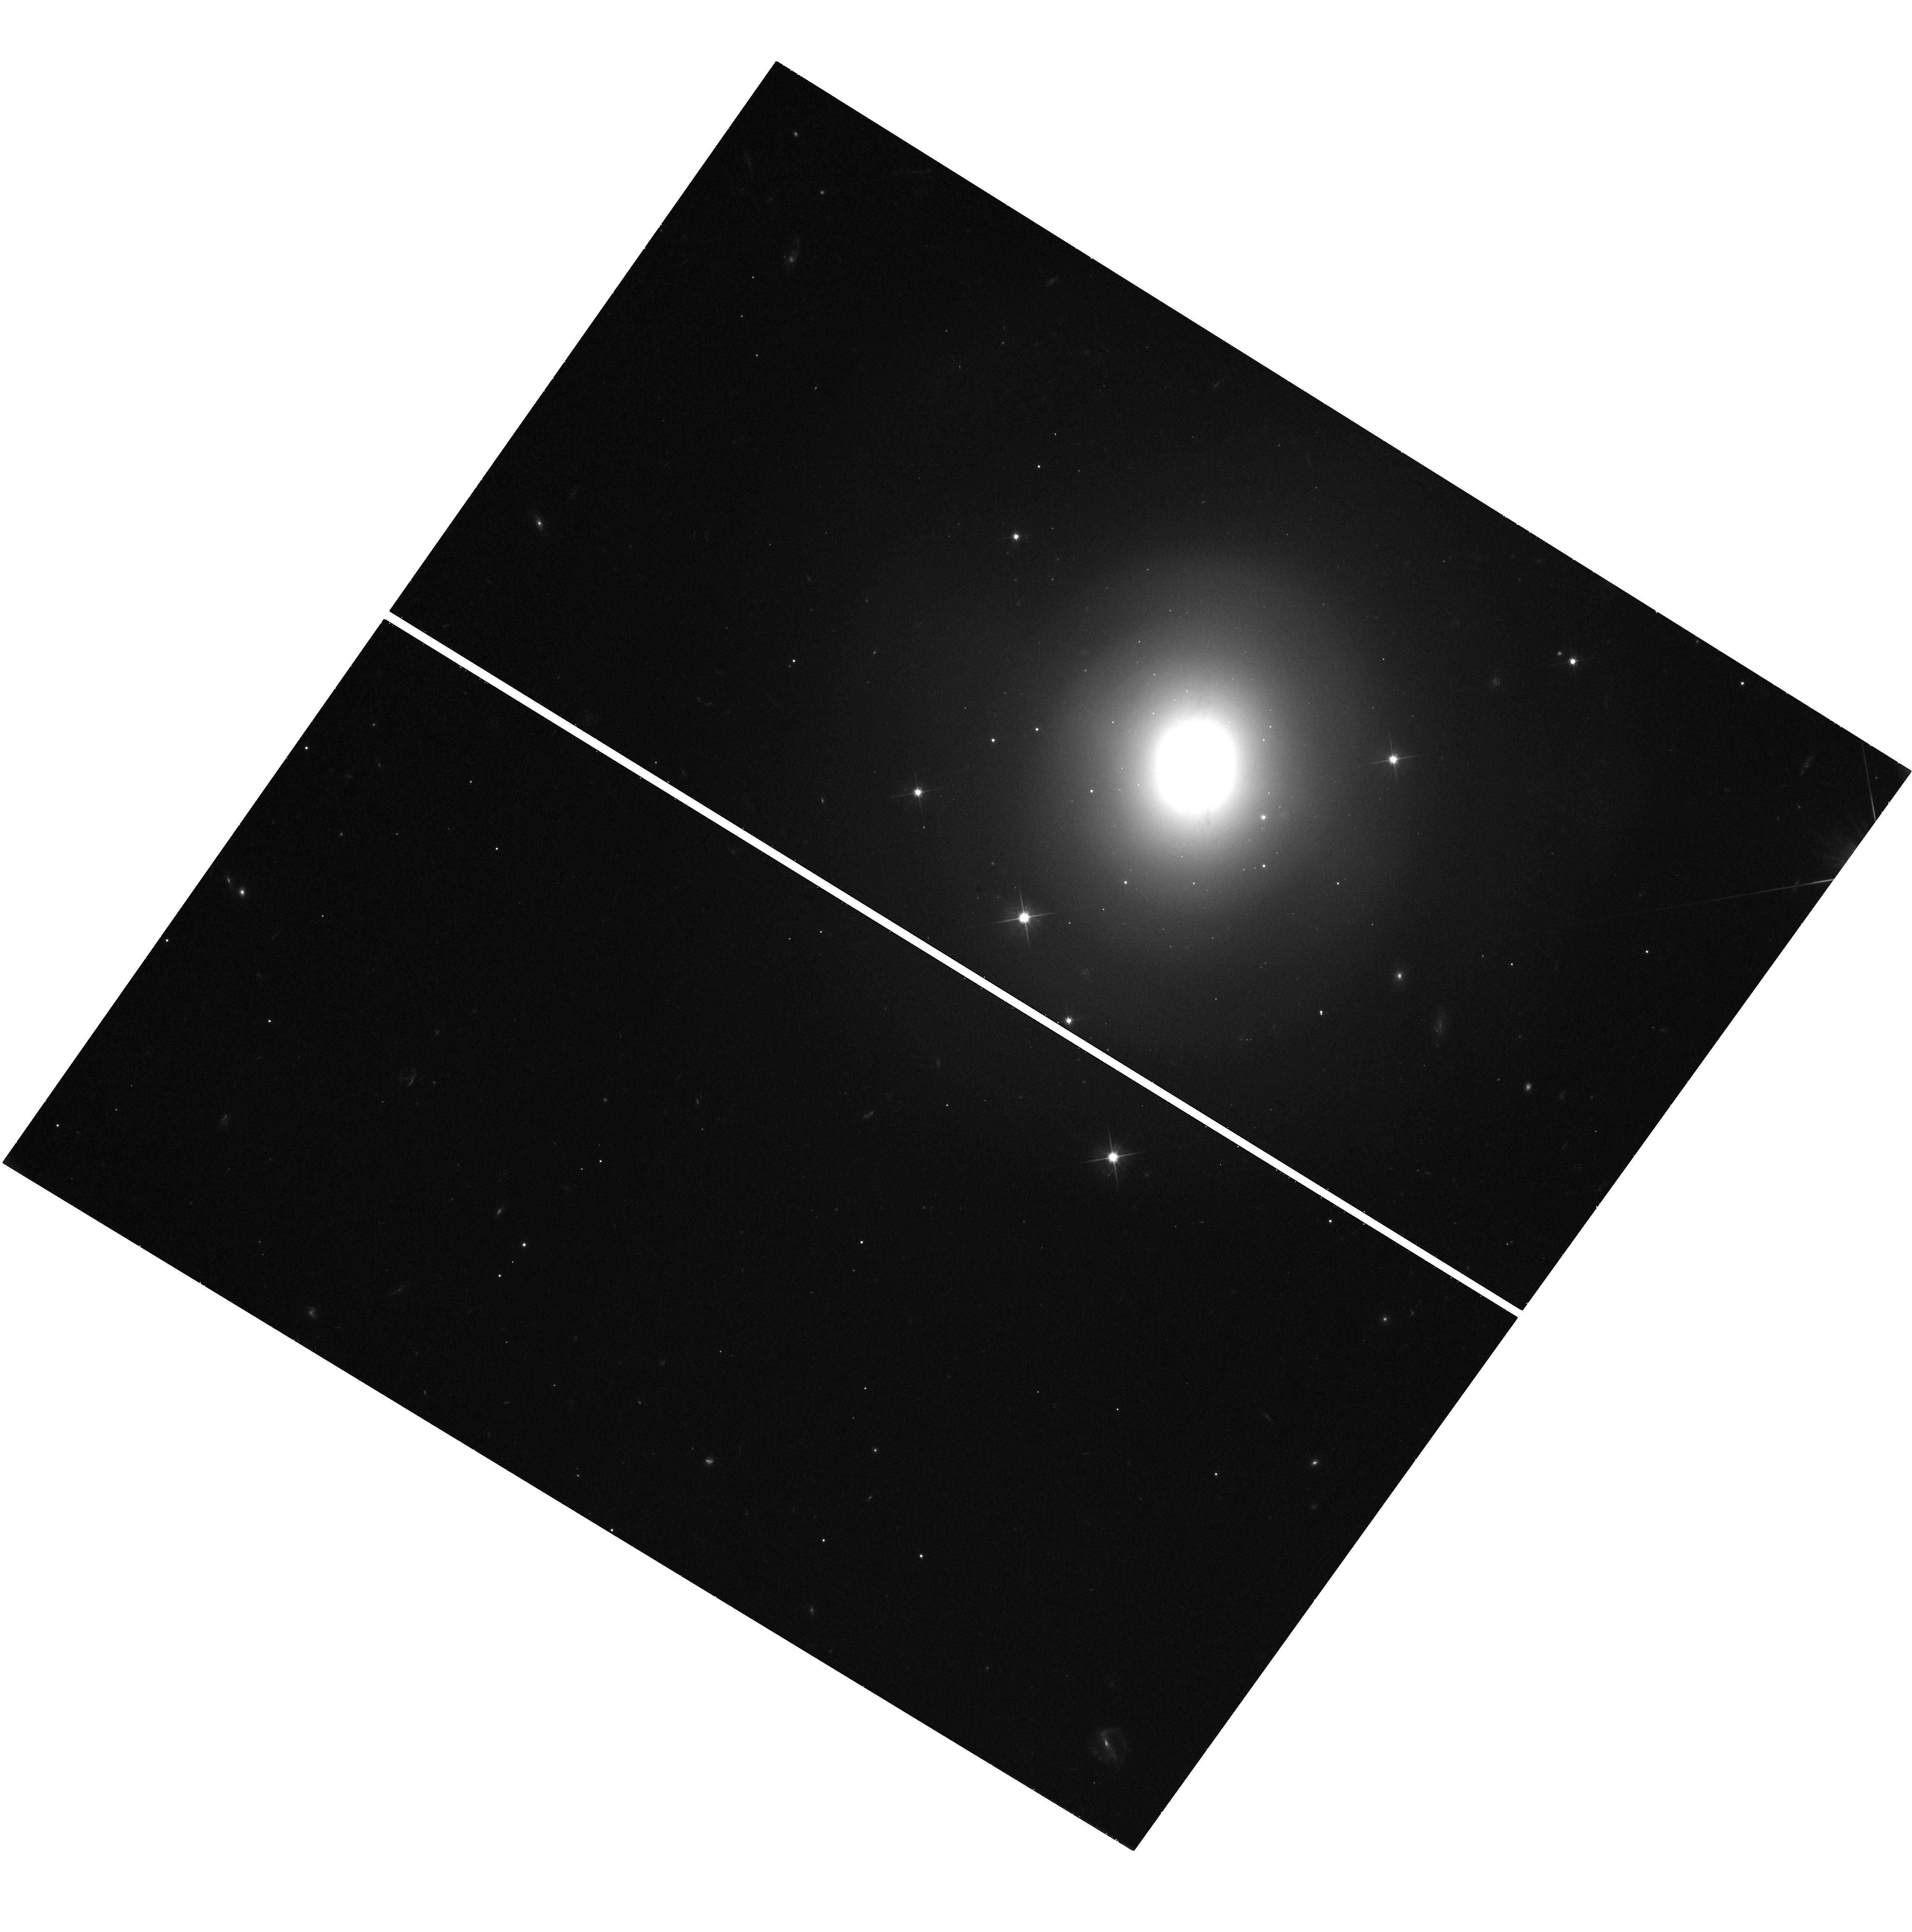
Target: GRB170817A
Instrument: WFC3/UVIS
Filter: F606W
Exposure: 38 min
Observation ID: hst_14270_03_wfc3_uvis_f606w_idff03

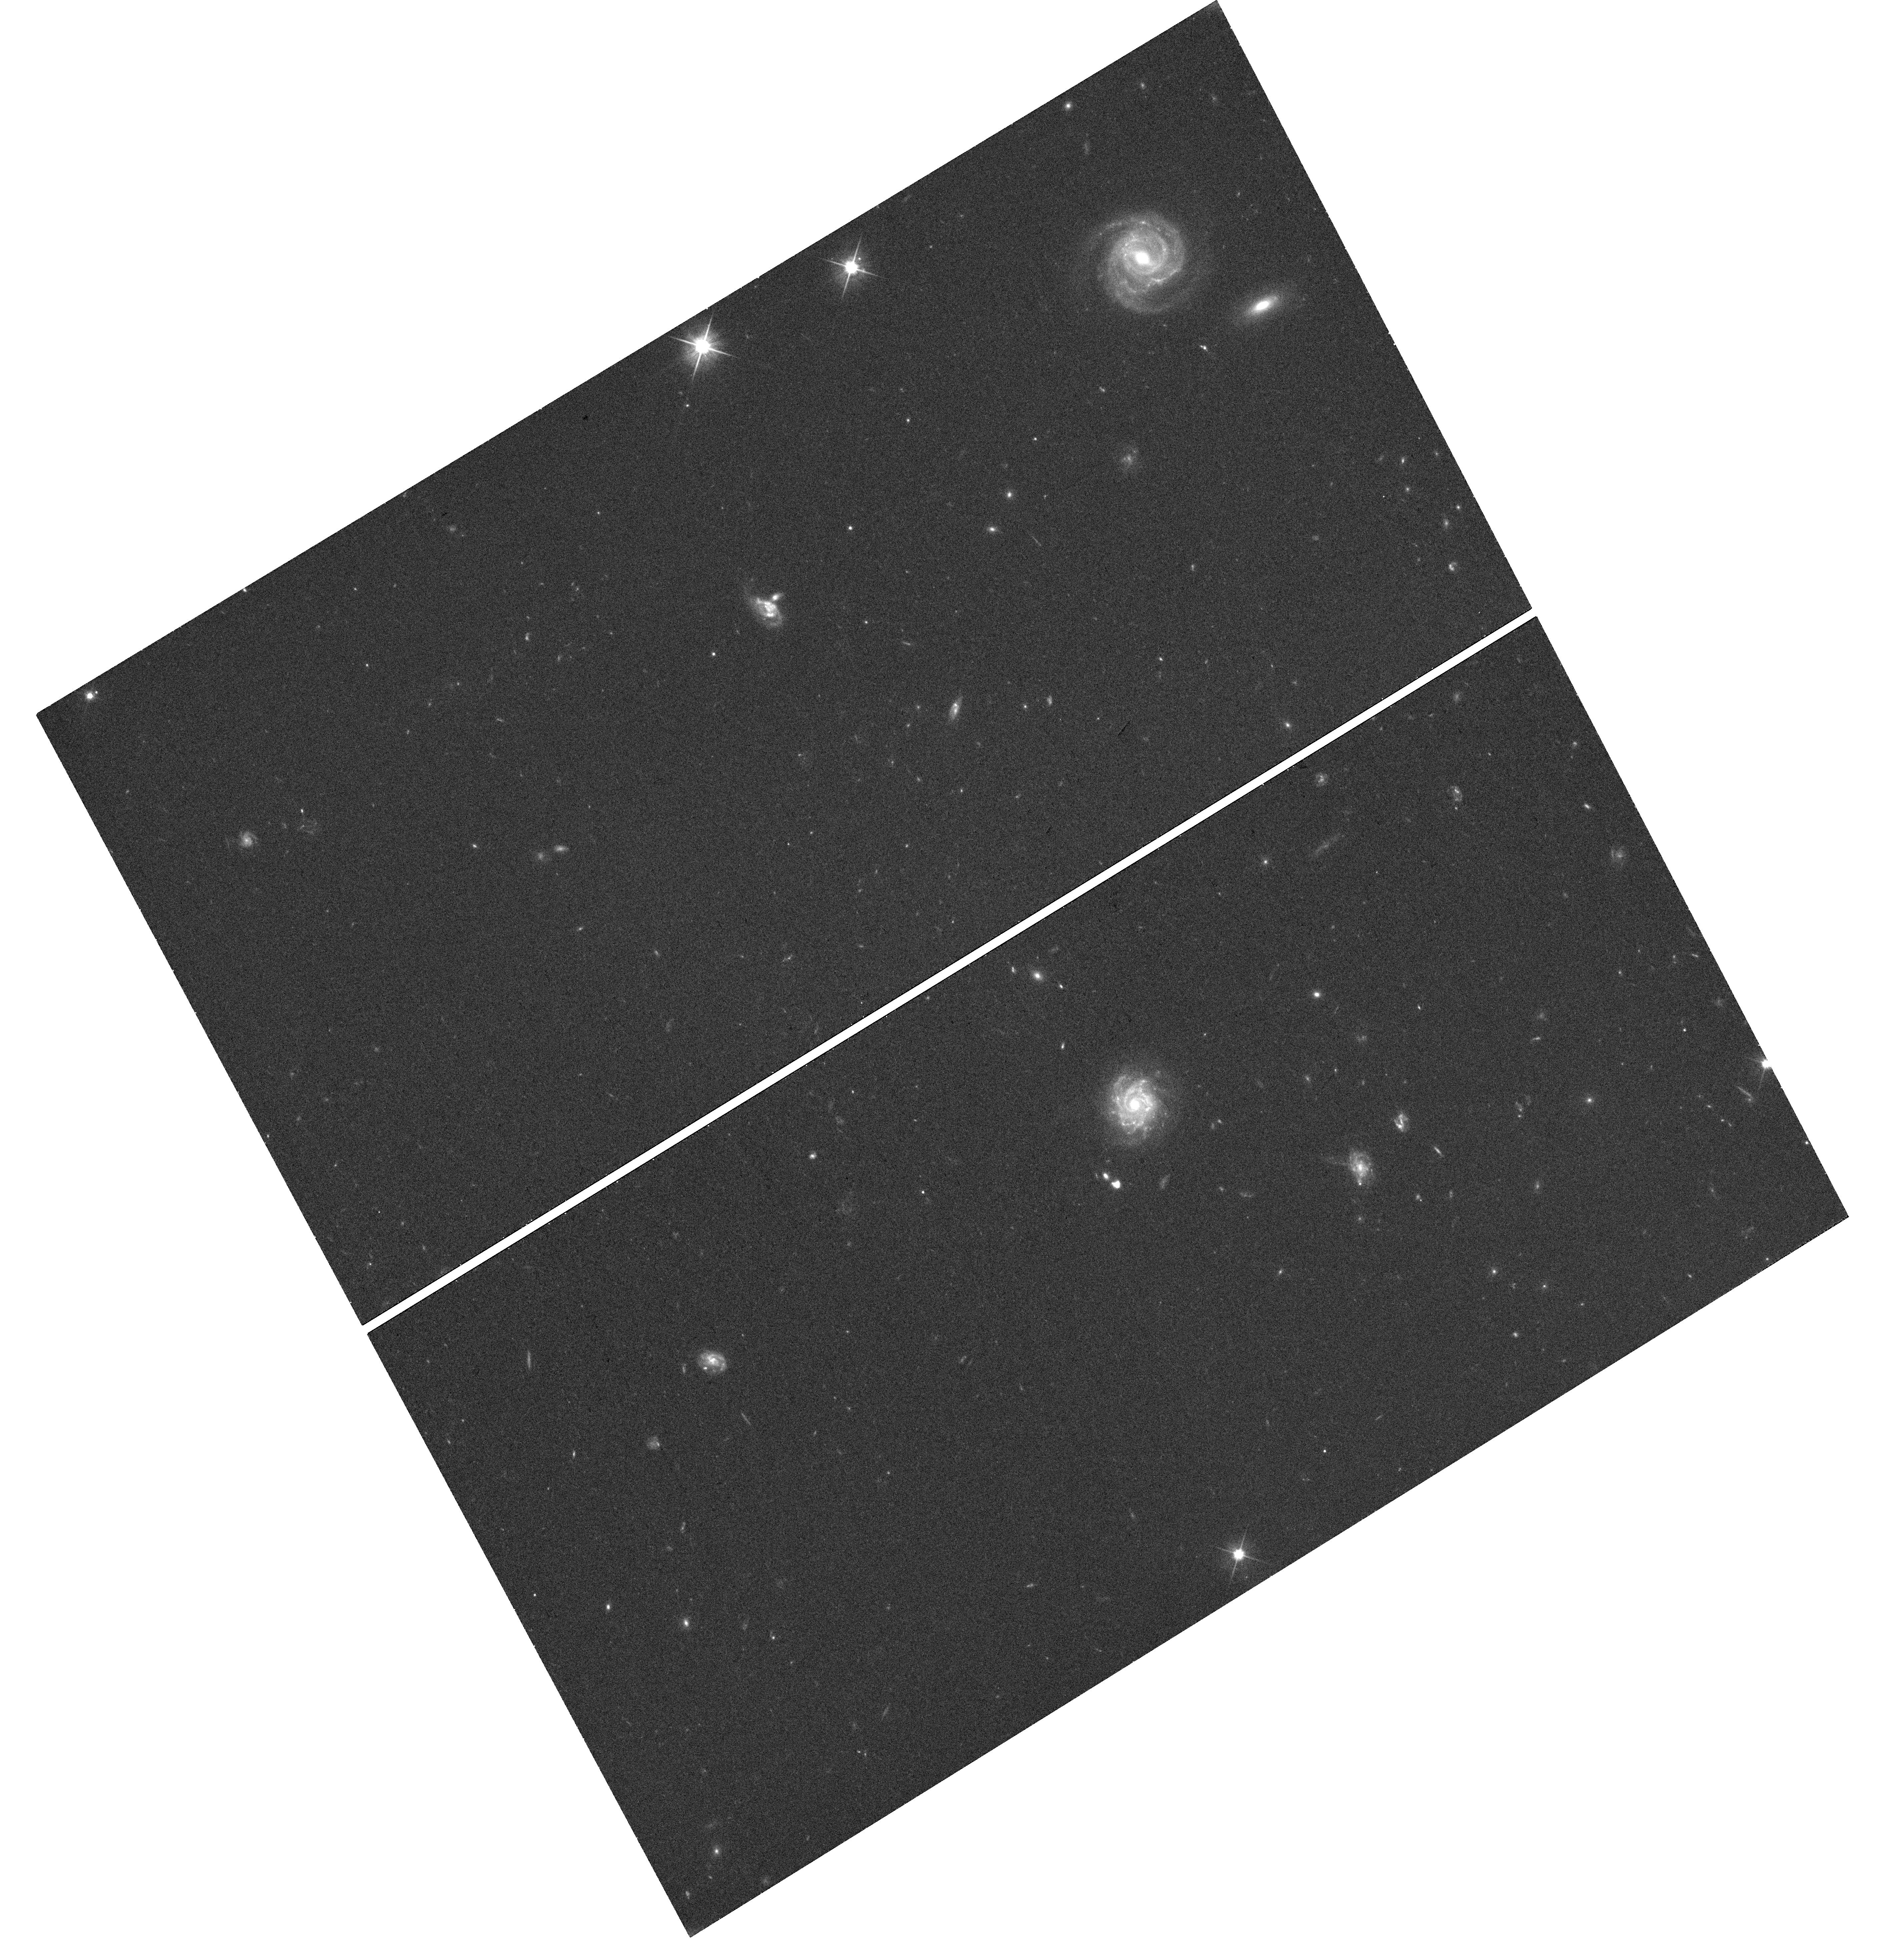
Target: ATLAS17AEU
Instrument: WFC3/UVIS
Filter: F606W
Exposure: 24 min
Observation ID: hst_14270_aa_wfc3_uvis_f606w_idffaa

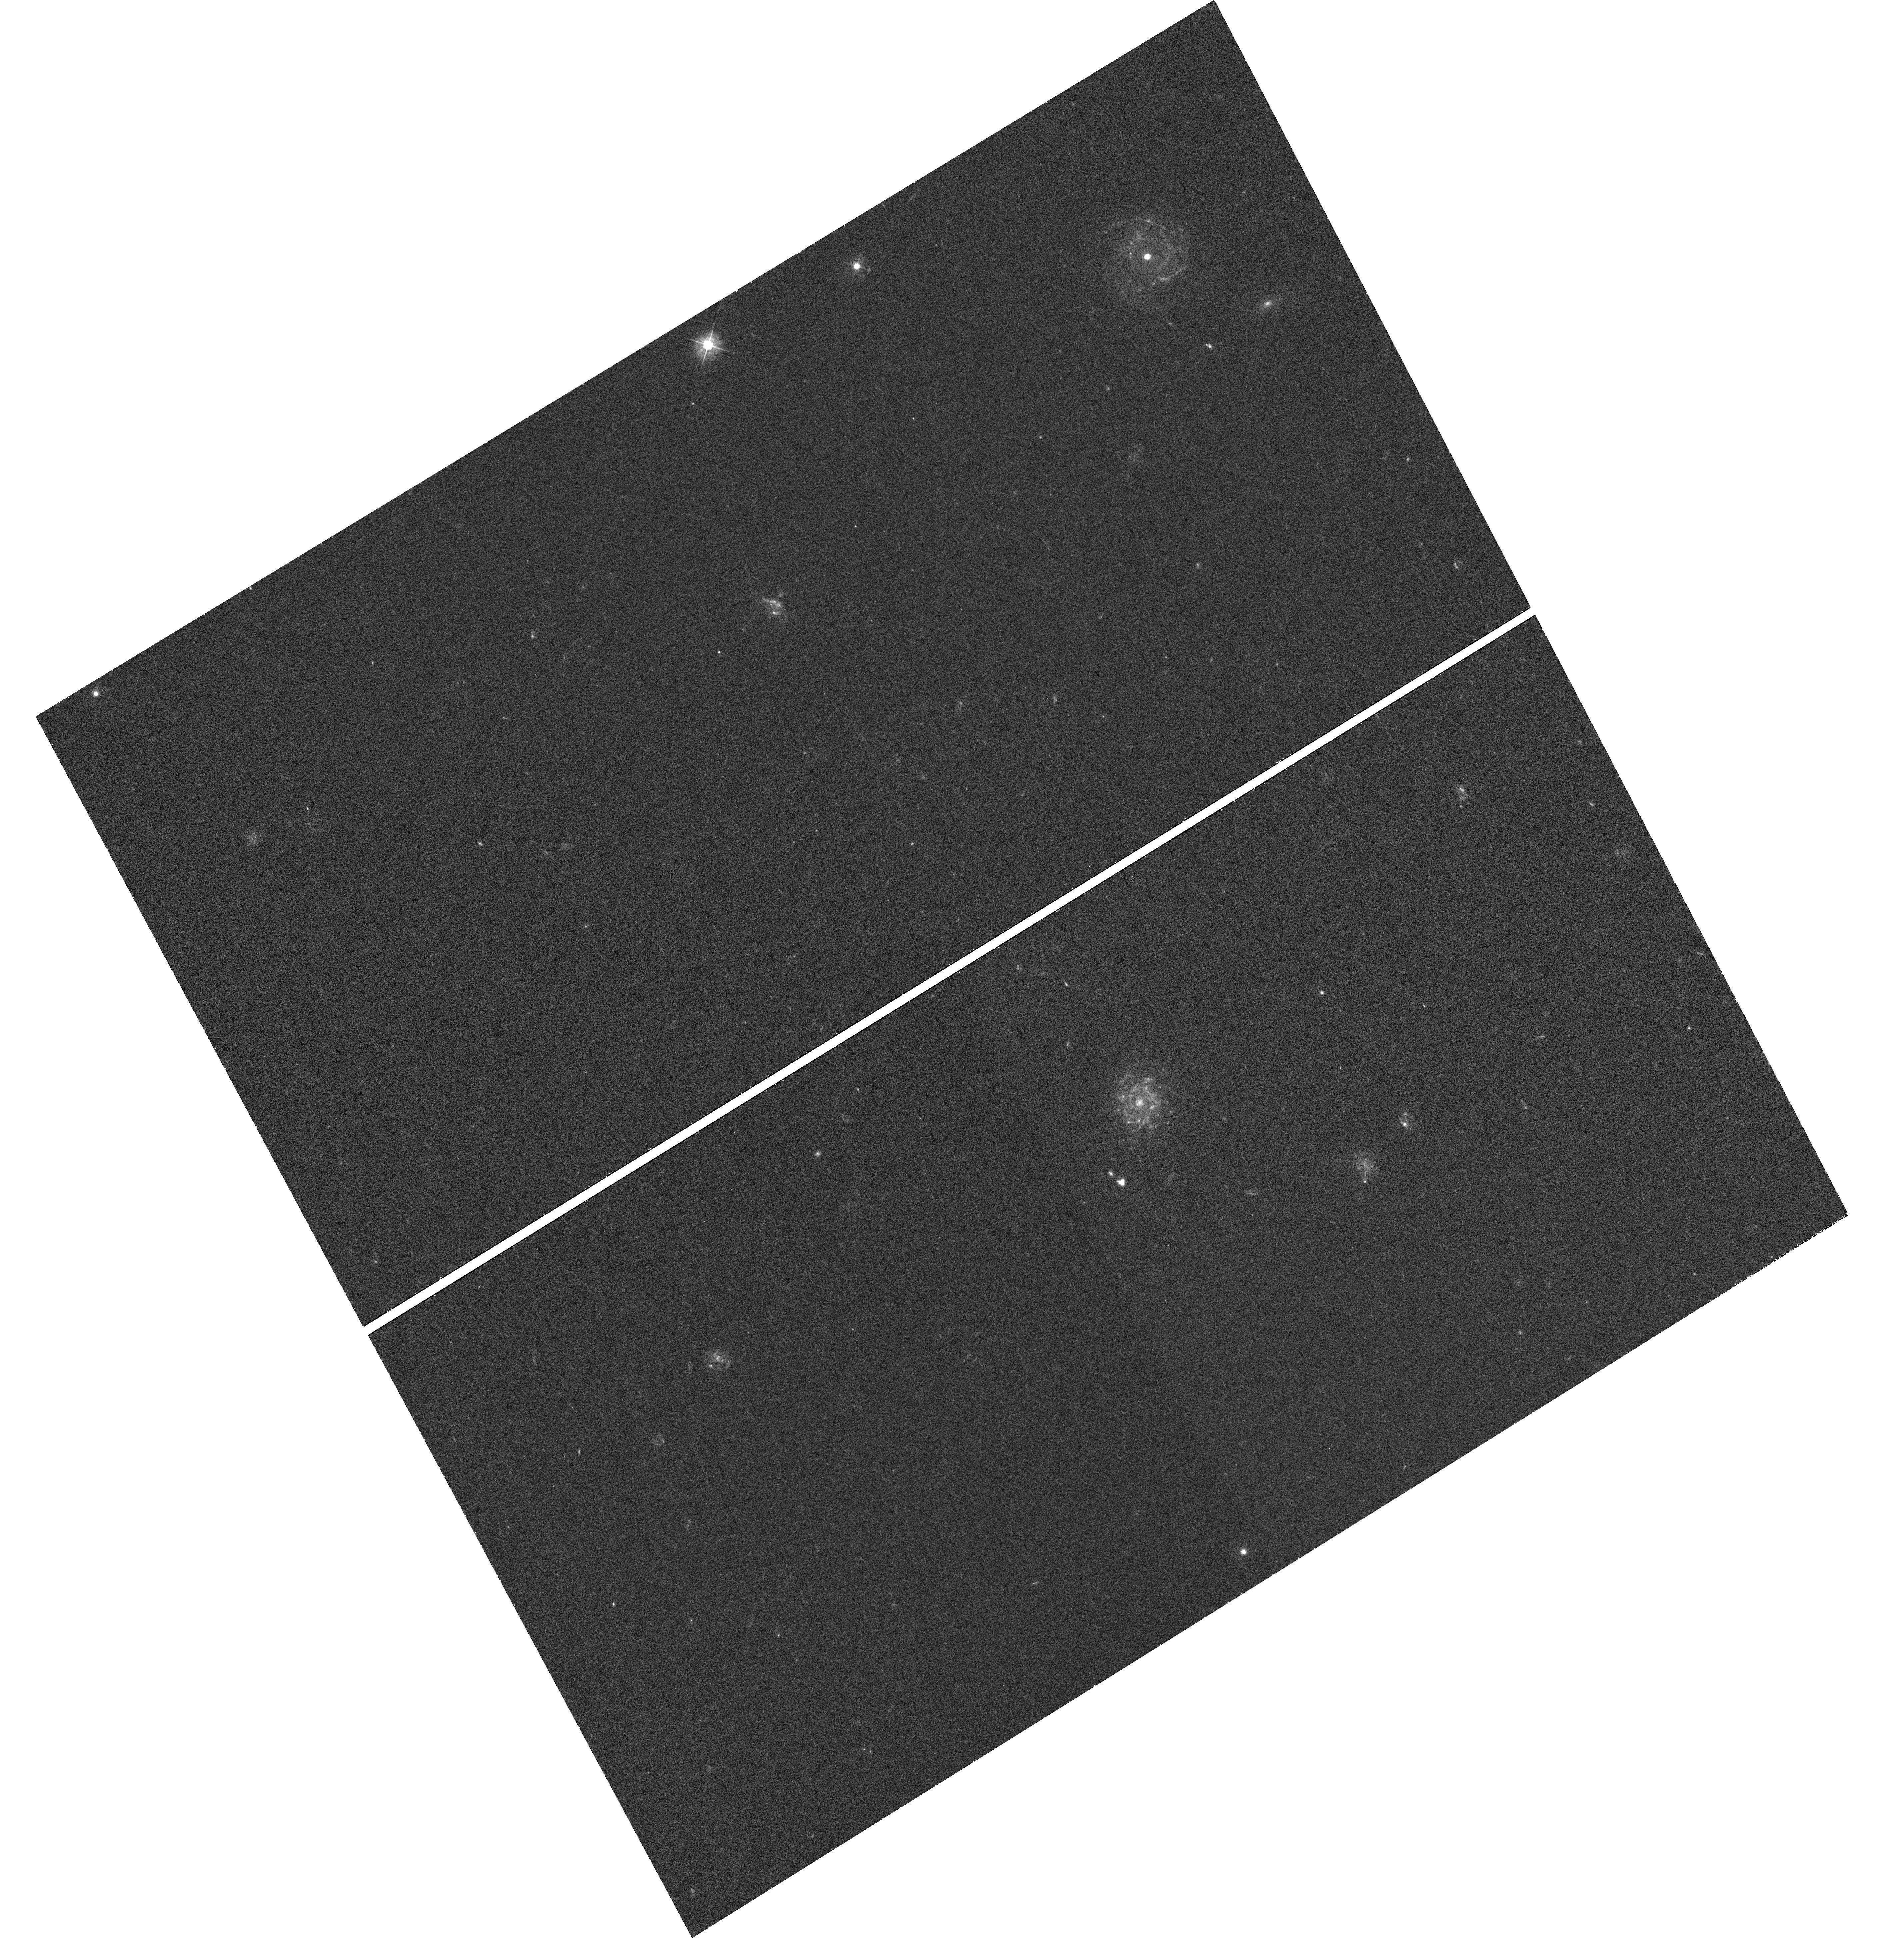
Target: ATLAS17AEU
Instrument: WFC3/UVIS
Filter: F390W
Exposure: 46 min
Observation ID: hst_14270_ab_wfc3_uvis_f390w_idffab

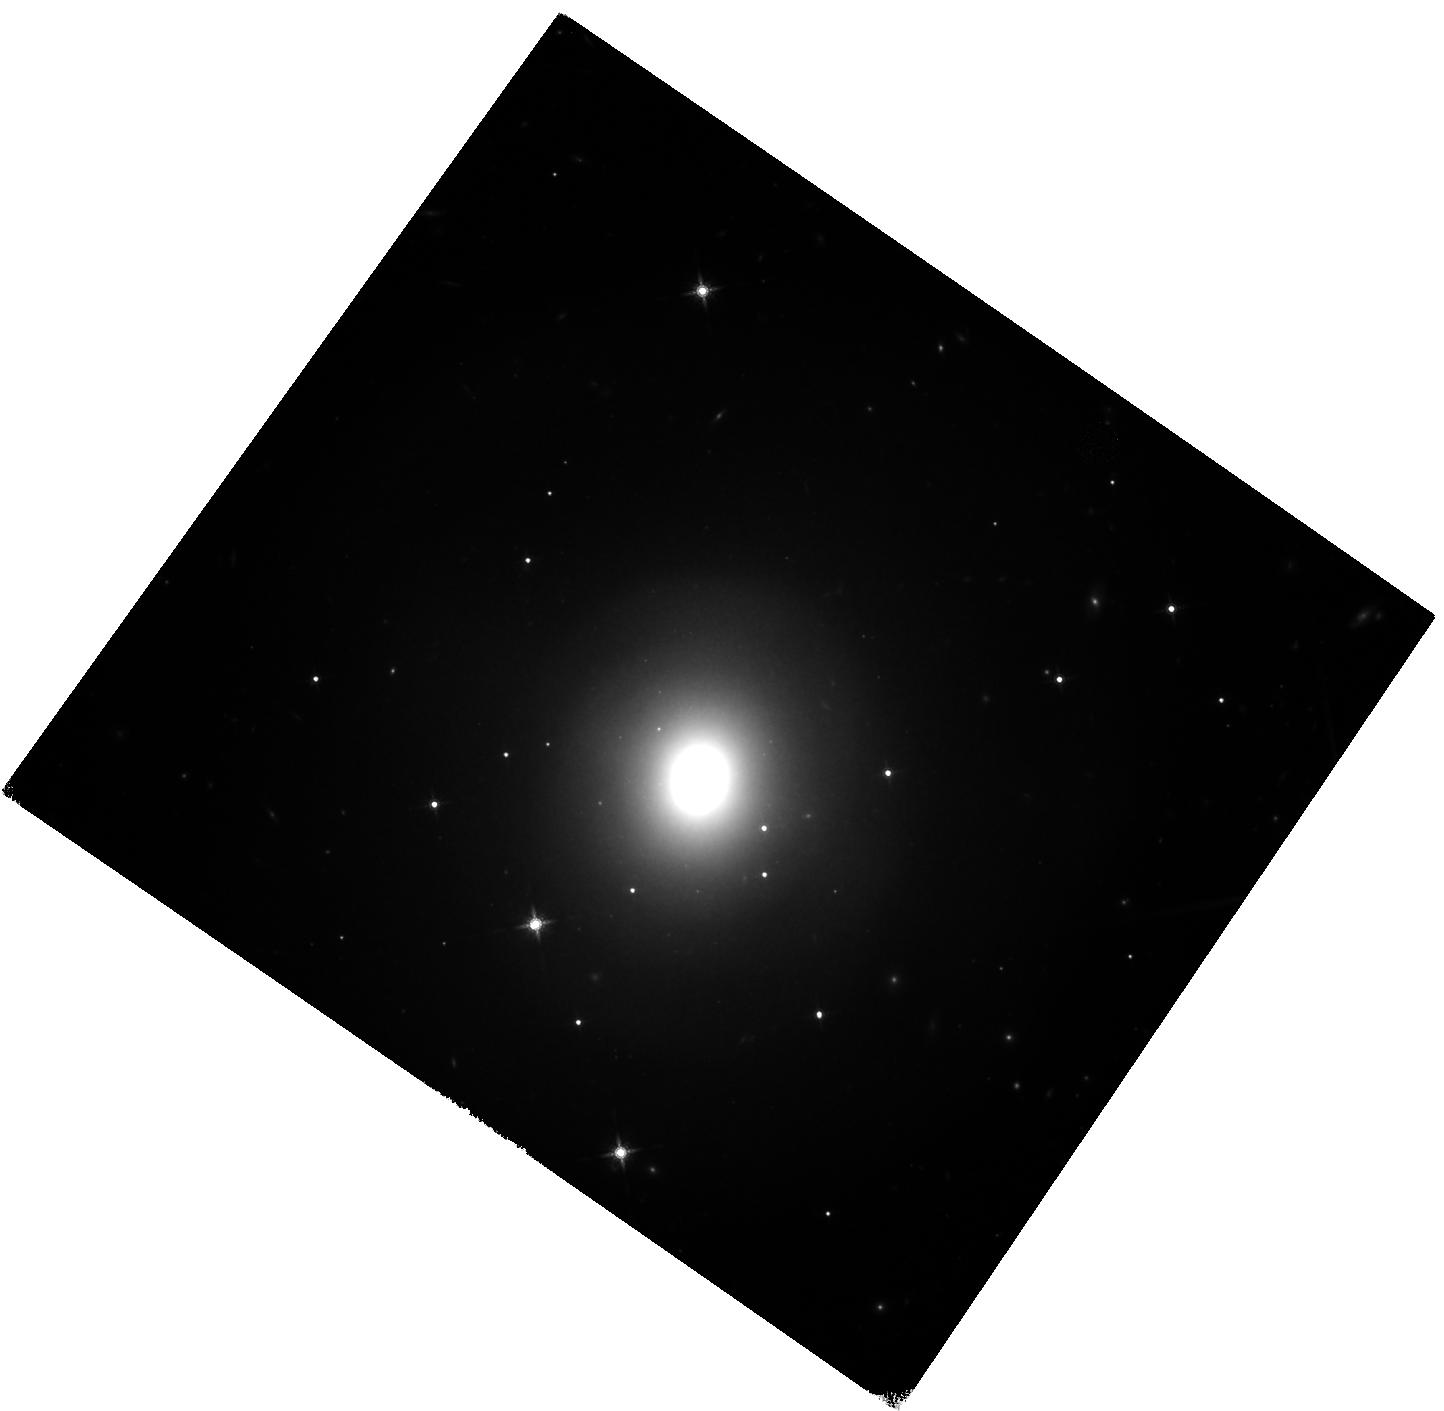
Target: GRB170817A
Instrument: WFC3/IR
Filter: F160W
Exposure: 40 min
Observation ID: hst_14270_04_wfc3_ir_f160w_idff04

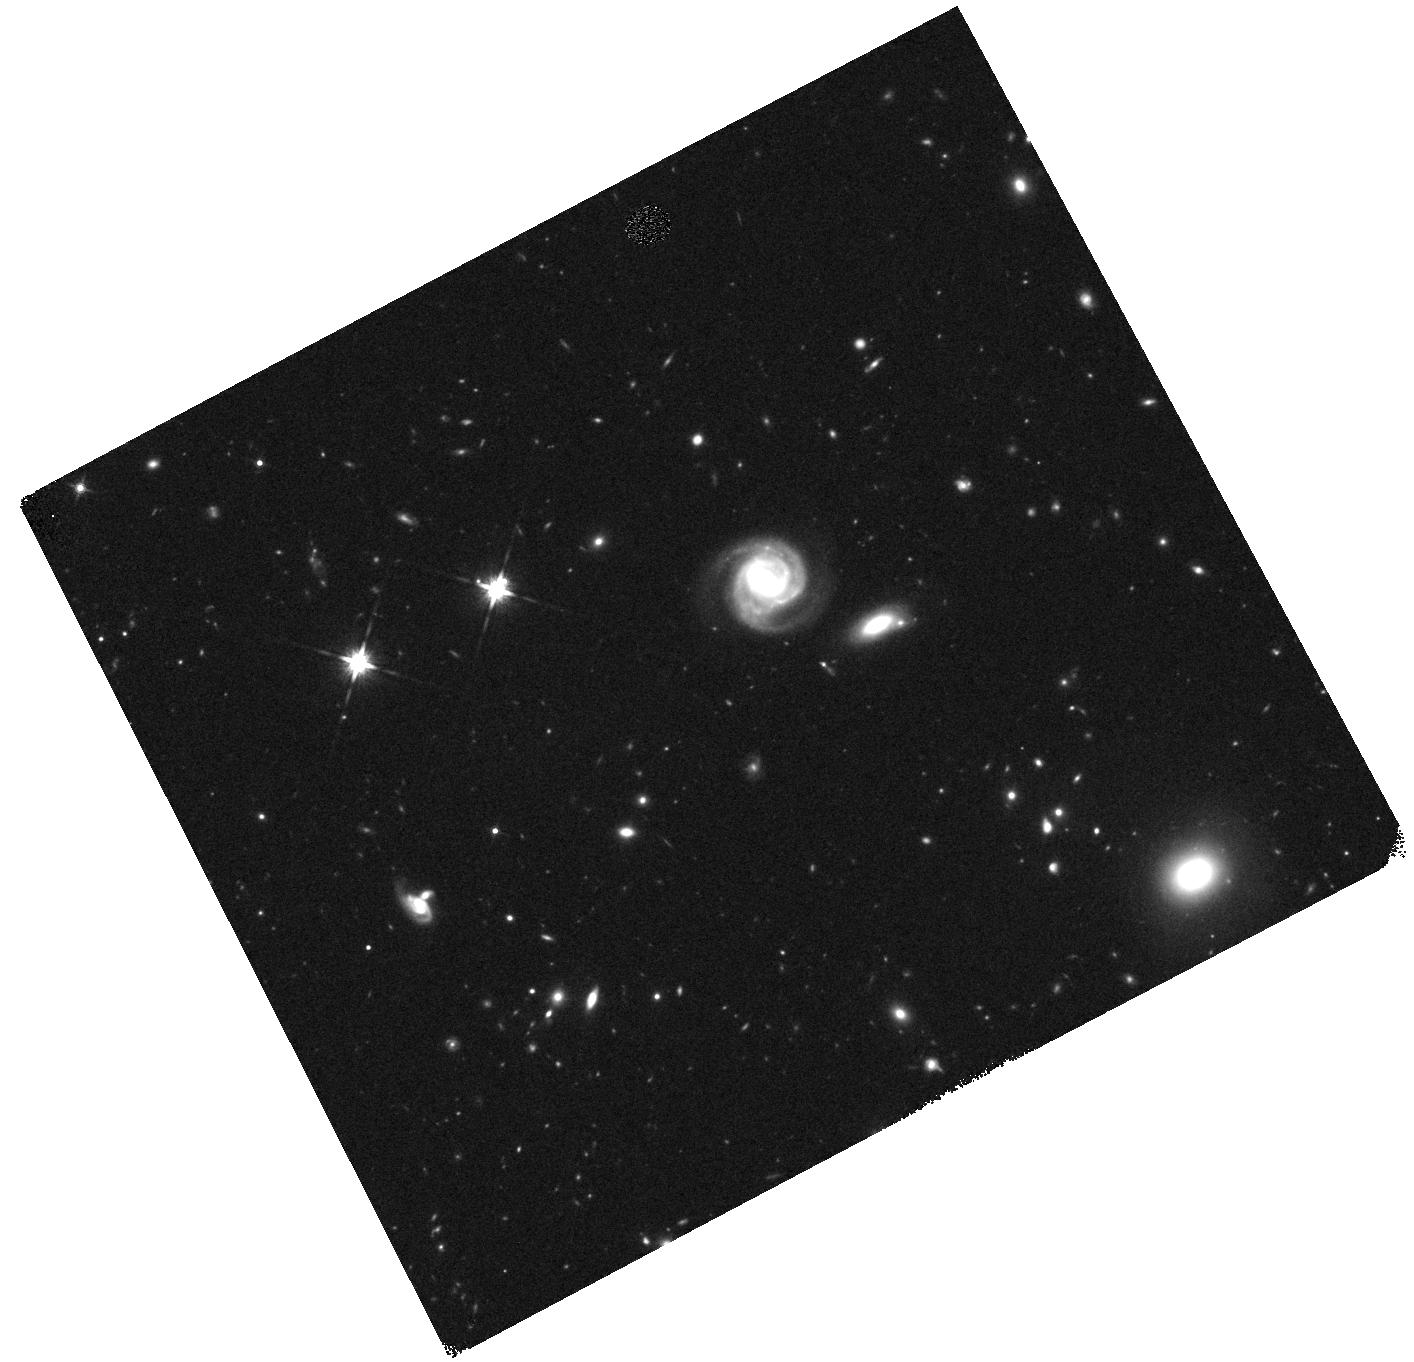
Target: ATLAS17AEU
Instrument: WFC3/IR
Filter: F140W
Exposure: 17 min
Observation ID: hst_14270_aa_wfc3_ir_f140w_idffaa

The late time behaviour and environments of the first gravitational wave transients (PI: Levan, Andrew James)

The next generation of gravitational wave (GW) detectors (Advanced LIGO and VIRGO) will go into scientific operation at the end of 2015. These detectors will finally herald an era where routine detection of gravitational waves from the merger of compact object binaries at 100-400 Mpc is possible, ending the century long quest for their direct detection. However, GW alone provides only part of the picture, and comprehensive electromagnetic observations will also be undertaken. Here we propose to utilize the unique ability of HST to go deep and with extremely high resolution in order to track the late time evolution of the counterparts, and charaterise their environments in detail. These observations will in turn enable us to reconstruct the parameters of the explosions, pinpoint the birth sites, and hone our observations for future, more ambitious programmes of observations.